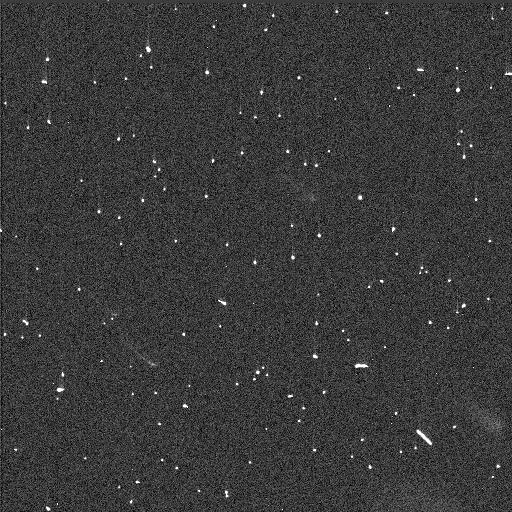
Target: TR15529. Instrument: WFC3/UVIS. Filter: F814W. Exposure: 3 min. Observation ID: idj602kxq

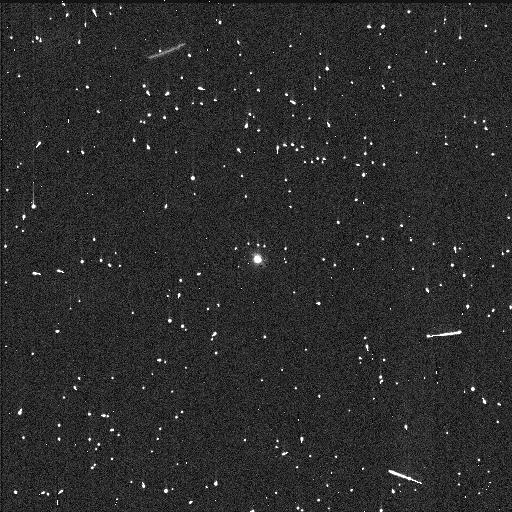
Target: TR65223. Instrument: WFC3/UVIS. Filter: F555W. Exposure: 8 min. Observation ID: idj606sxq

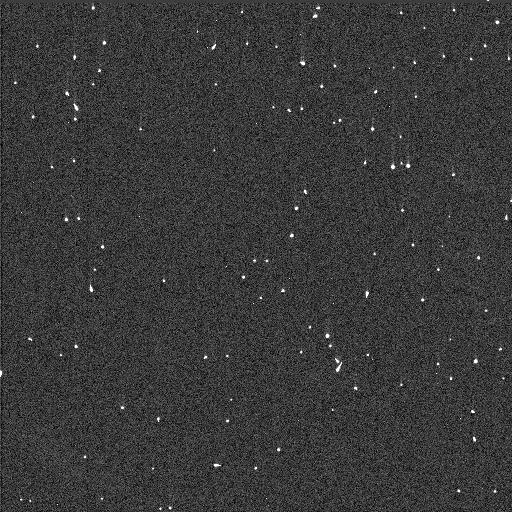
Target: TR22056. Instrument: WFC3/UVIS. Filter: F555W. Exposure: 2 min. Observation ID: idj604g8q

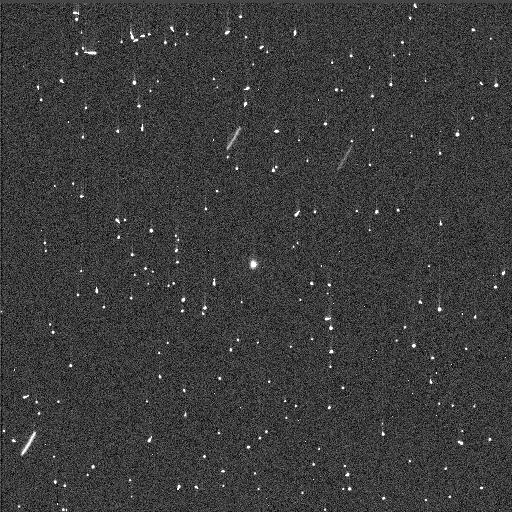
Target: TR9807. Instrument: WFC3/UVIS. Filter: F438W. Exposure: 4 min. Observation ID: idj601mnq

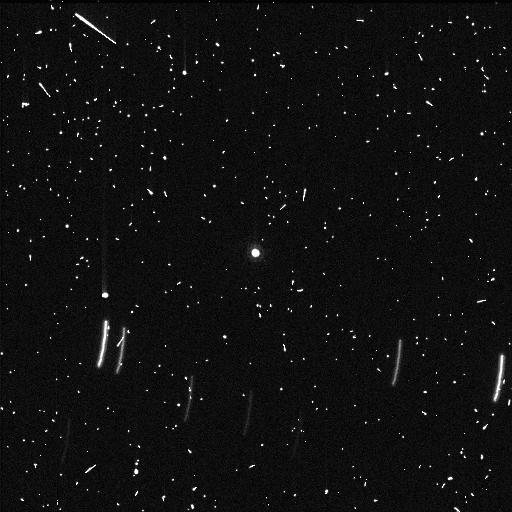
Target: TR24357. Instrument: WFC3/UVIS. Filter: F814W. Exposure: 8 min. Observation ID: idj605itq

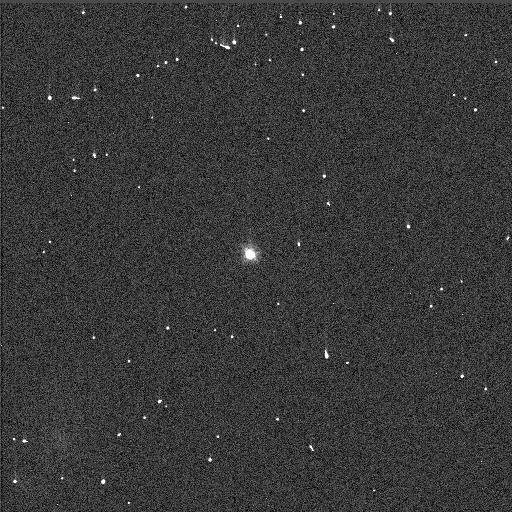
Target: TR15977. Instrument: WFC3/UVIS. Filter: F555W. Exposure: 1 min. Observation ID: idj603ecq

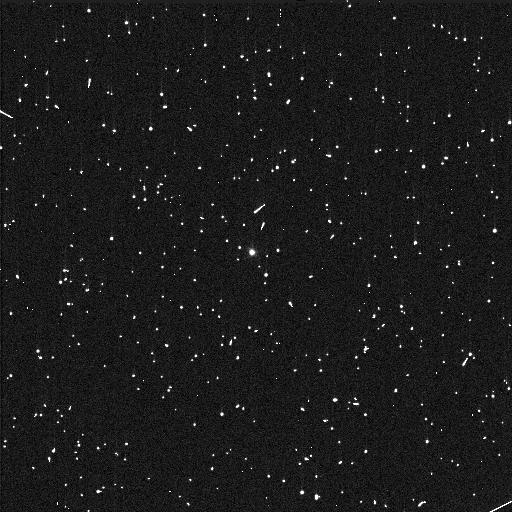
Target: TR15977. Instrument: WFC3/UVIS. Filter: F336W. Exposure: 5 min. Observation ID: idj603epq

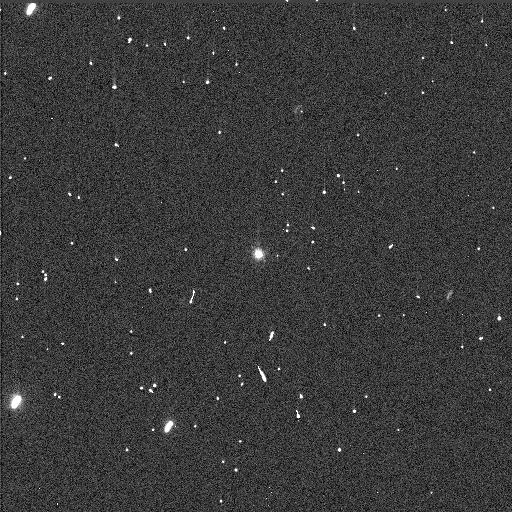
Target: TR22056. Instrument: WFC3/UVIS. Filter: F555W. Exposure: 2 min. Observation ID: idj654yxq

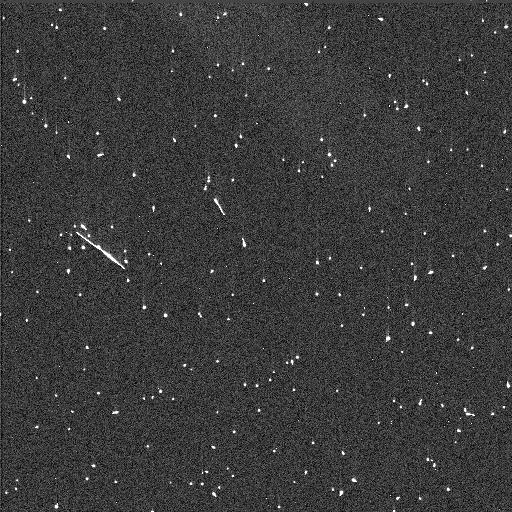
Target: TR22056. Instrument: WFC3/UVIS. Filter: F438W. Exposure: 4 min. Observation ID: idj604gaq

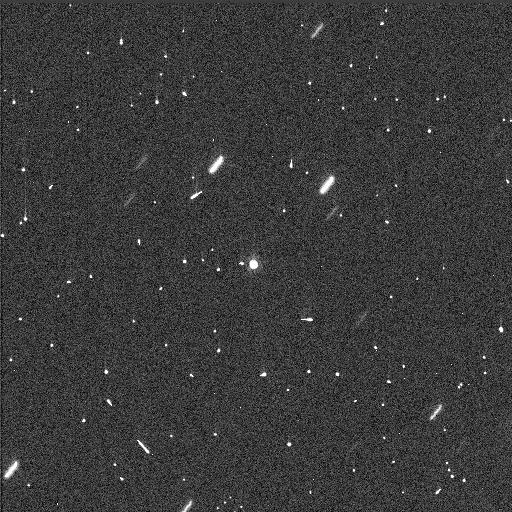
Target: TR9807. Instrument: WFC3/UVIS. Filter: F814W. Exposure: 3 min. Observation ID: idj601mmq

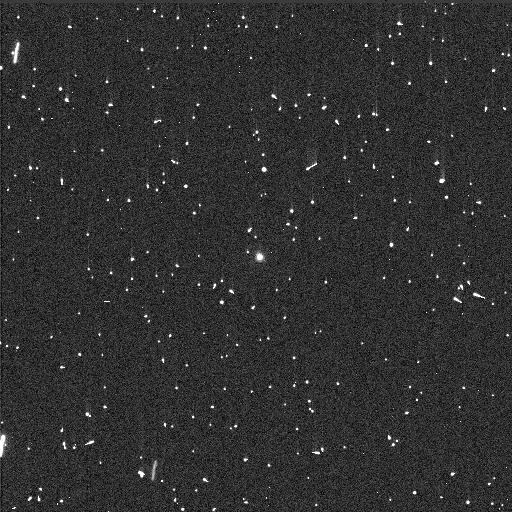
Target: TR22056. Instrument: WFC3/UVIS. Filter: F438W. Exposure: 4 min. Observation ID: idj654yzq

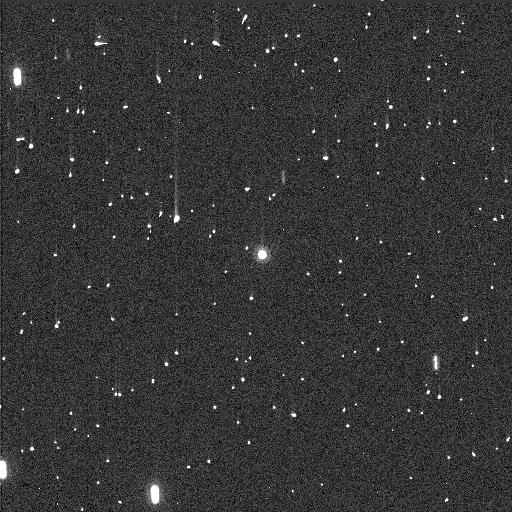
Target: TR22056. Instrument: WFC3/UVIS. Filter: F814W. Exposure: 3 min. Observation ID: idj654z0q

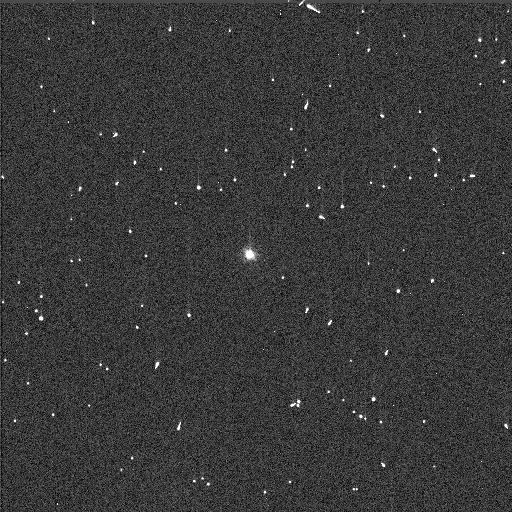
Target: TR15977. Instrument: WFC3/UVIS. Filter: F438W. Exposure: 3 min. Observation ID: idj603elq

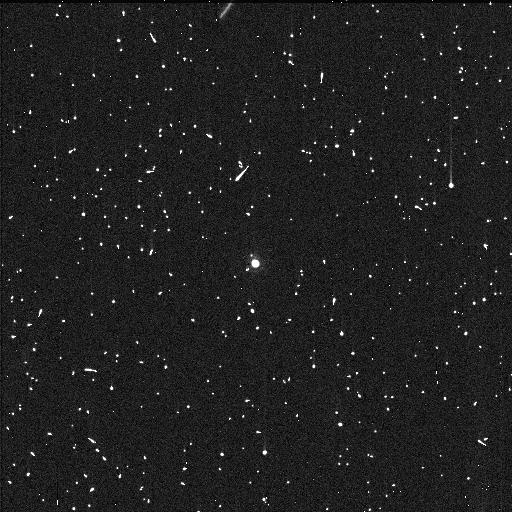
Target: TR65223. Instrument: WFC3/UVIS. Filter: F814W. Exposure: 9 min. Observation ID: idj606szq

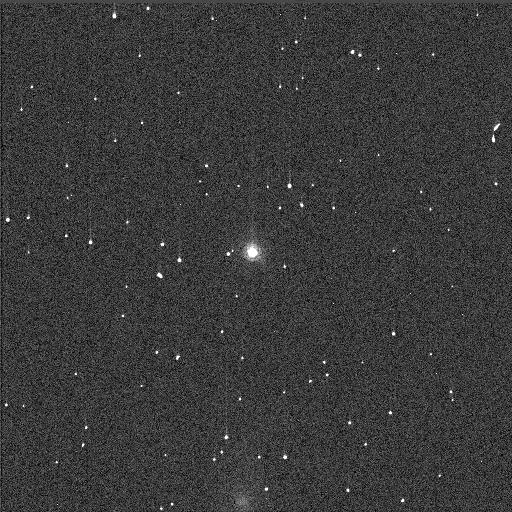
Target: TR15977. Instrument: WFC3/UVIS. Filter: F814W. Exposure: 1 min. Observation ID: idj603enq

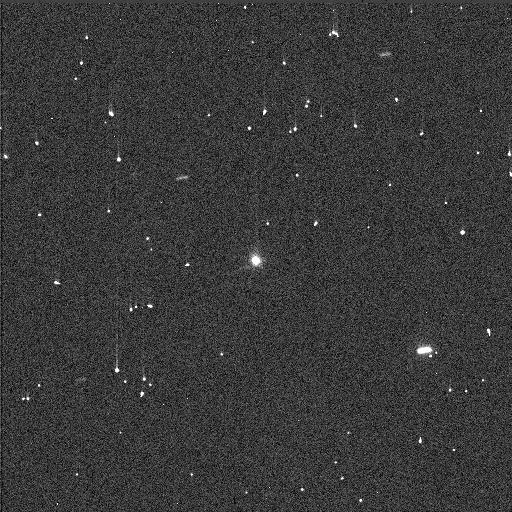
Target: TR15529. Instrument: WFC3/UVIS. Filter: F555W. Exposure: 2 min. Observation ID: idj652dxq

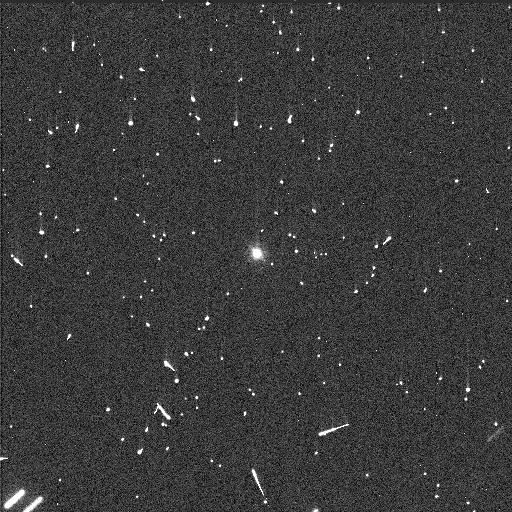
Target: TR24357. Instrument: WFC3/UVIS. Filter: F555W. Exposure: 5 min. Observation ID: idj605ipq

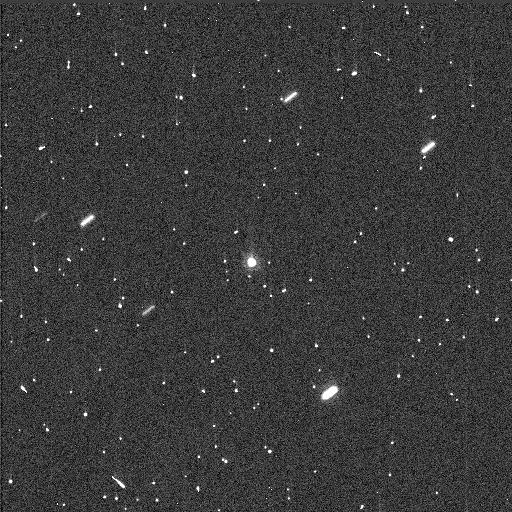
Target: TR15529. Instrument: WFC3/UVIS. Filter: F814W. Exposure: 3 min. Observation ID: idj652e2q

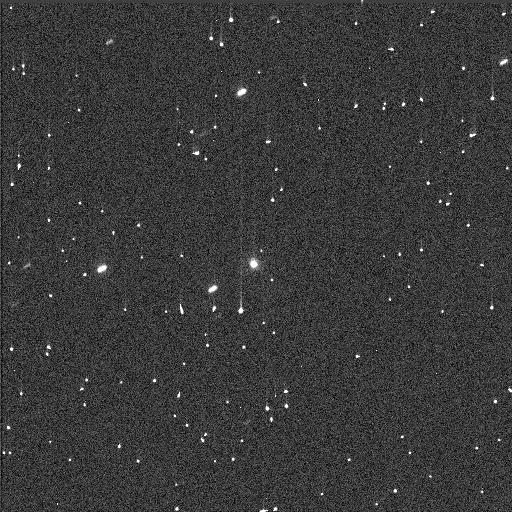
Target: TR9807. Instrument: WFC3/UVIS. Filter: F555W. Exposure: 2 min. Observation ID: idj601meq

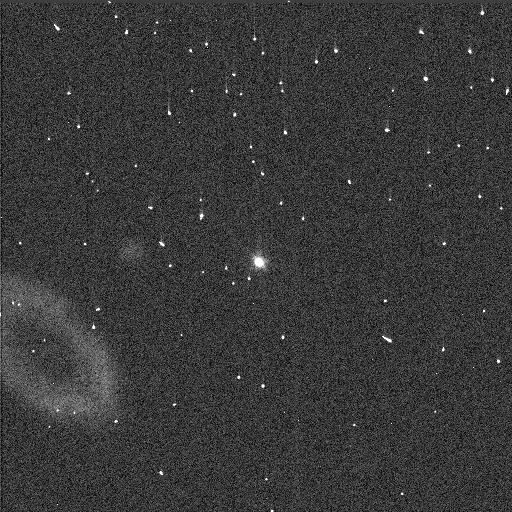
Target: TR15529. Instrument: WFC3/UVIS. Filter: F555W. Exposure: 2 min. Observation ID: idj602koq

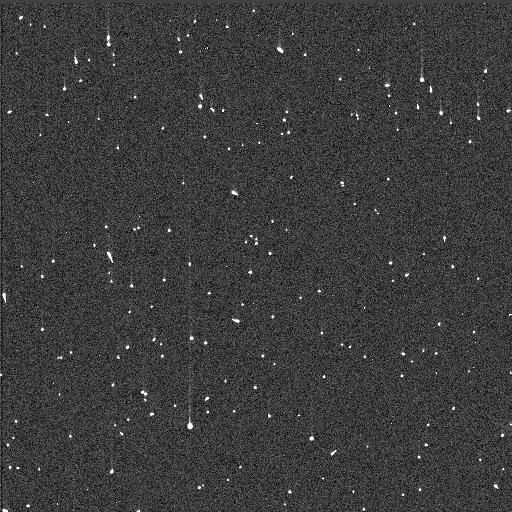
Target: TR15529. Instrument: WFC3/UVIS. Filter: F438W. Exposure: 4 min. Observation ID: idj602kyq

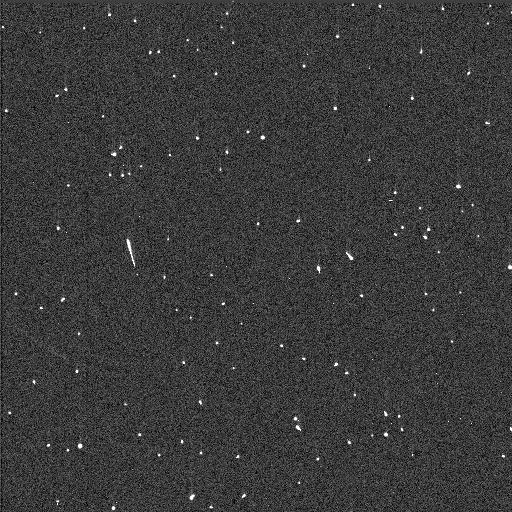
Target: TR22056. Instrument: WFC3/UVIS. Filter: F814W. Exposure: 3 min. Observation ID: idj604g9q

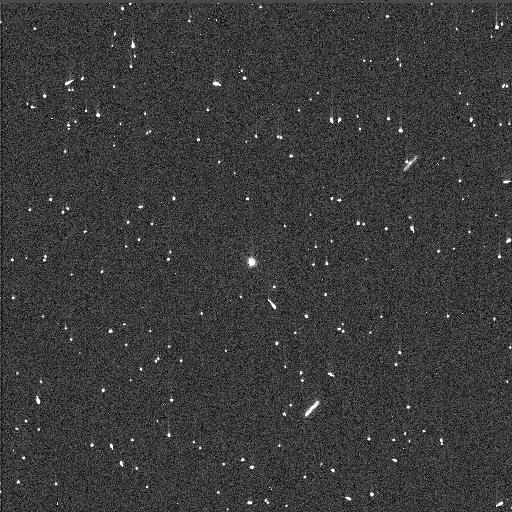
Target: TR15529. Instrument: WFC3/UVIS. Filter: F438W. Exposure: 4 min. Observation ID: idj652e3q

Slow Rotating Trojans: Tidally Synchronized Binaries? (PI: Noll, Keith S.)

We propose HST observations of six slow-rotating Trojans to search for tidally synchronous binaries similar to the Patroclus binary system. A significant excess of slow rotators over Maxwellian suggests that additional binaries may be present. If any of the targets are binary, they can be resolved by HST. This target selection strategy has recently yielded the third known resolved Trojan binary, detected in a sample of seven slow-rotating Trojans. We wish to extend this successful strategy with another similarly selected sample. Even one additional resolved binary in the Trojans, which would become the fourth, would be of extreme interest. The discovery of no binaries among this group of slow rotators would challenge the understanding of the source of the excess slow rotators in the Trojans.